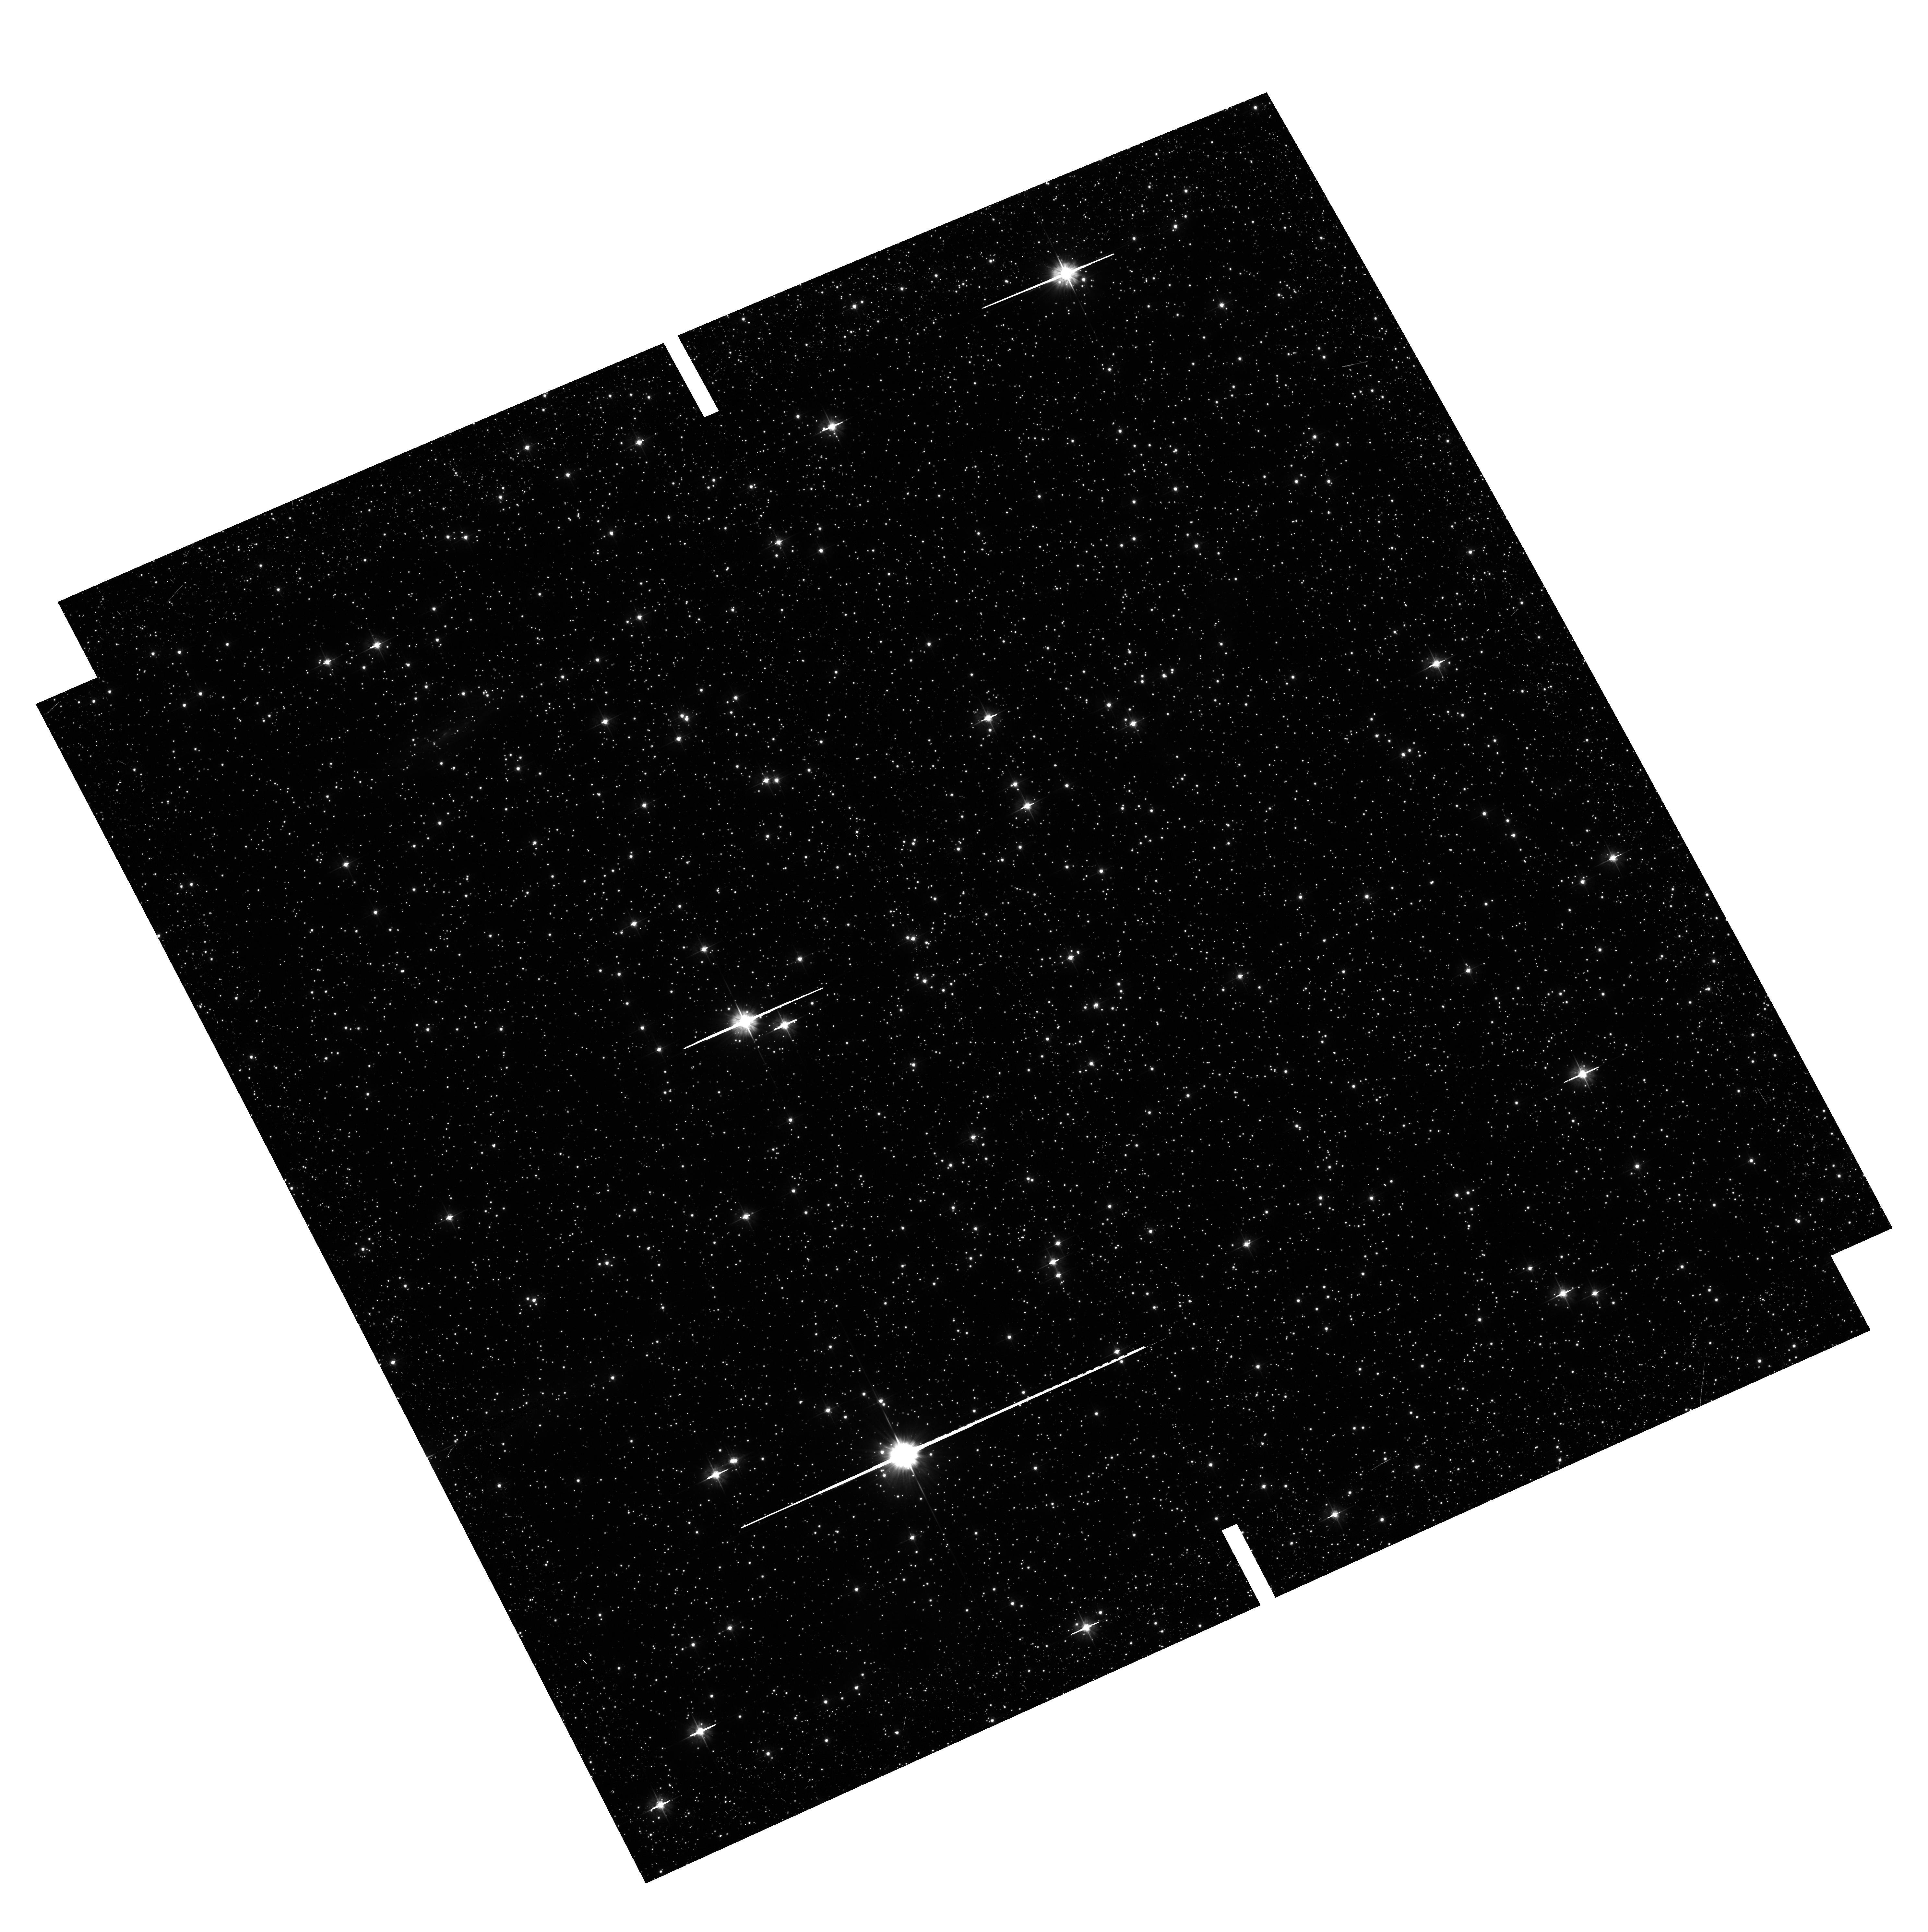
Target: NGC-6441-OFF. Instrument: ACS/WFC. Filter: F475W. Exposure: 26 min. Observation ID: hst_11739_06_acs_wfc_f475w_jb6r06

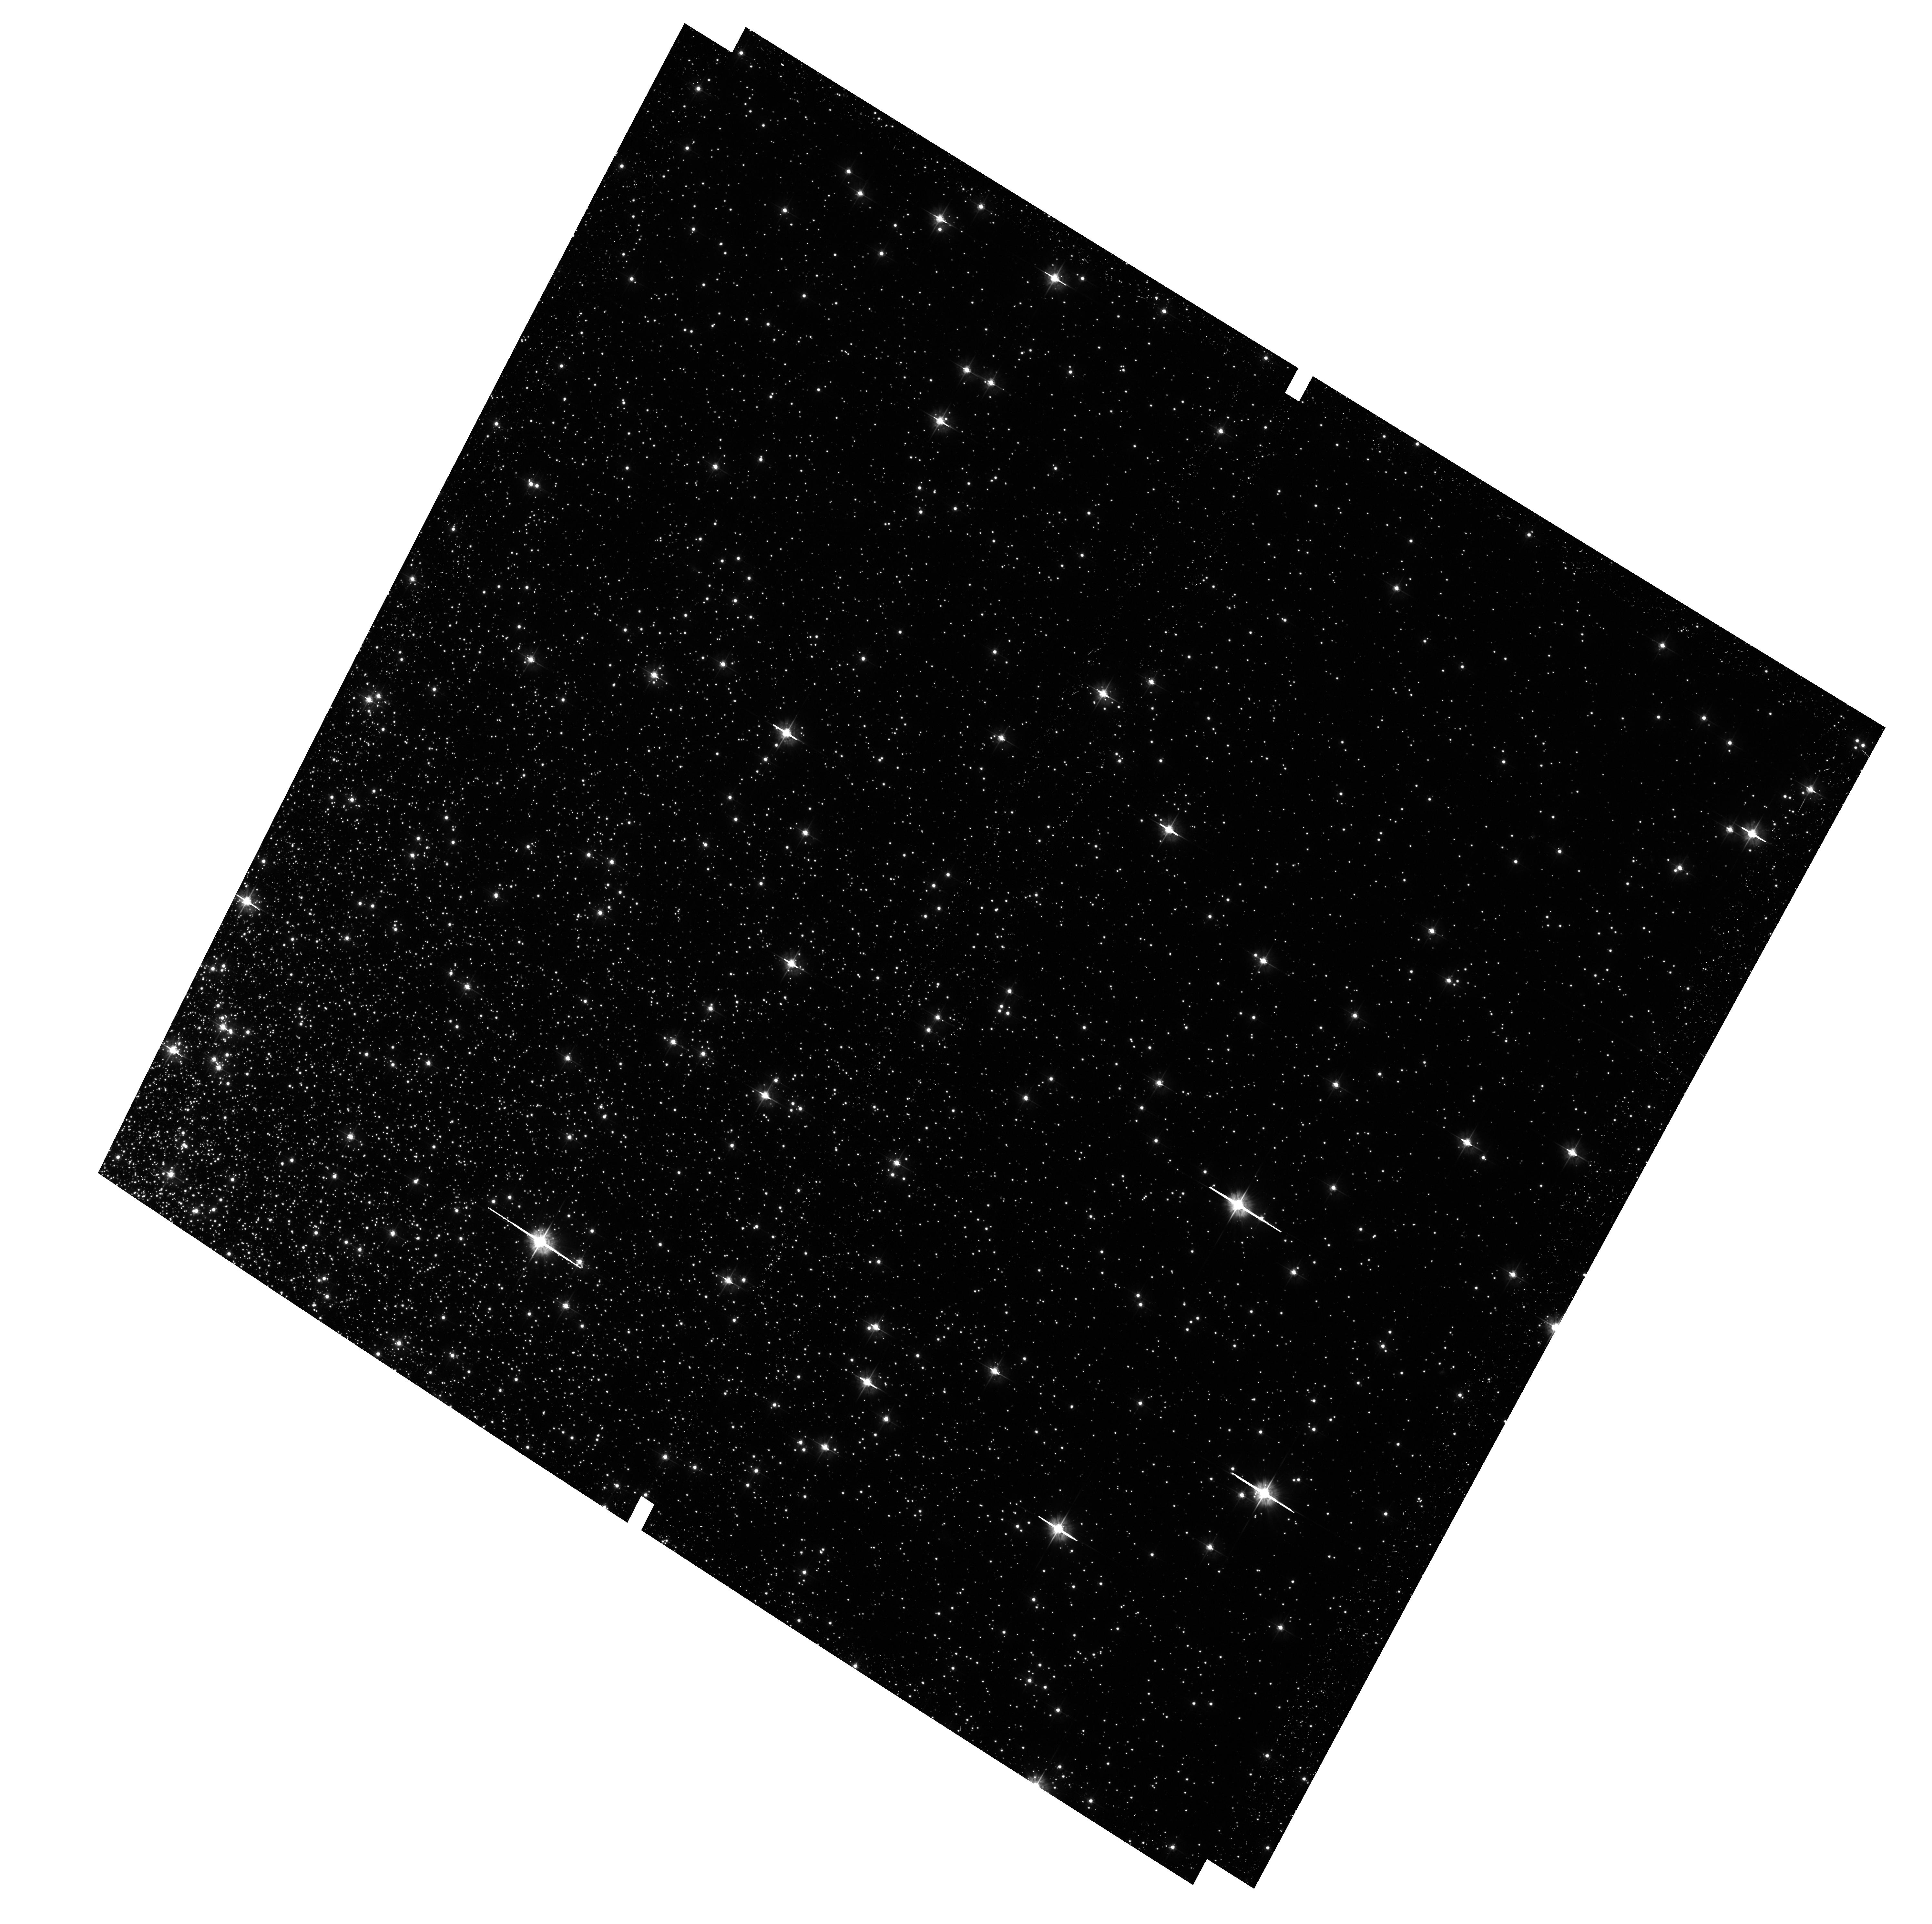
Target: NGC-6388-OFF. Instrument: ACS/WFC. Filter: F475W. Exposure: 26 min. Observation ID: hst_11739_02_acs_wfc_f475w_jb6r02

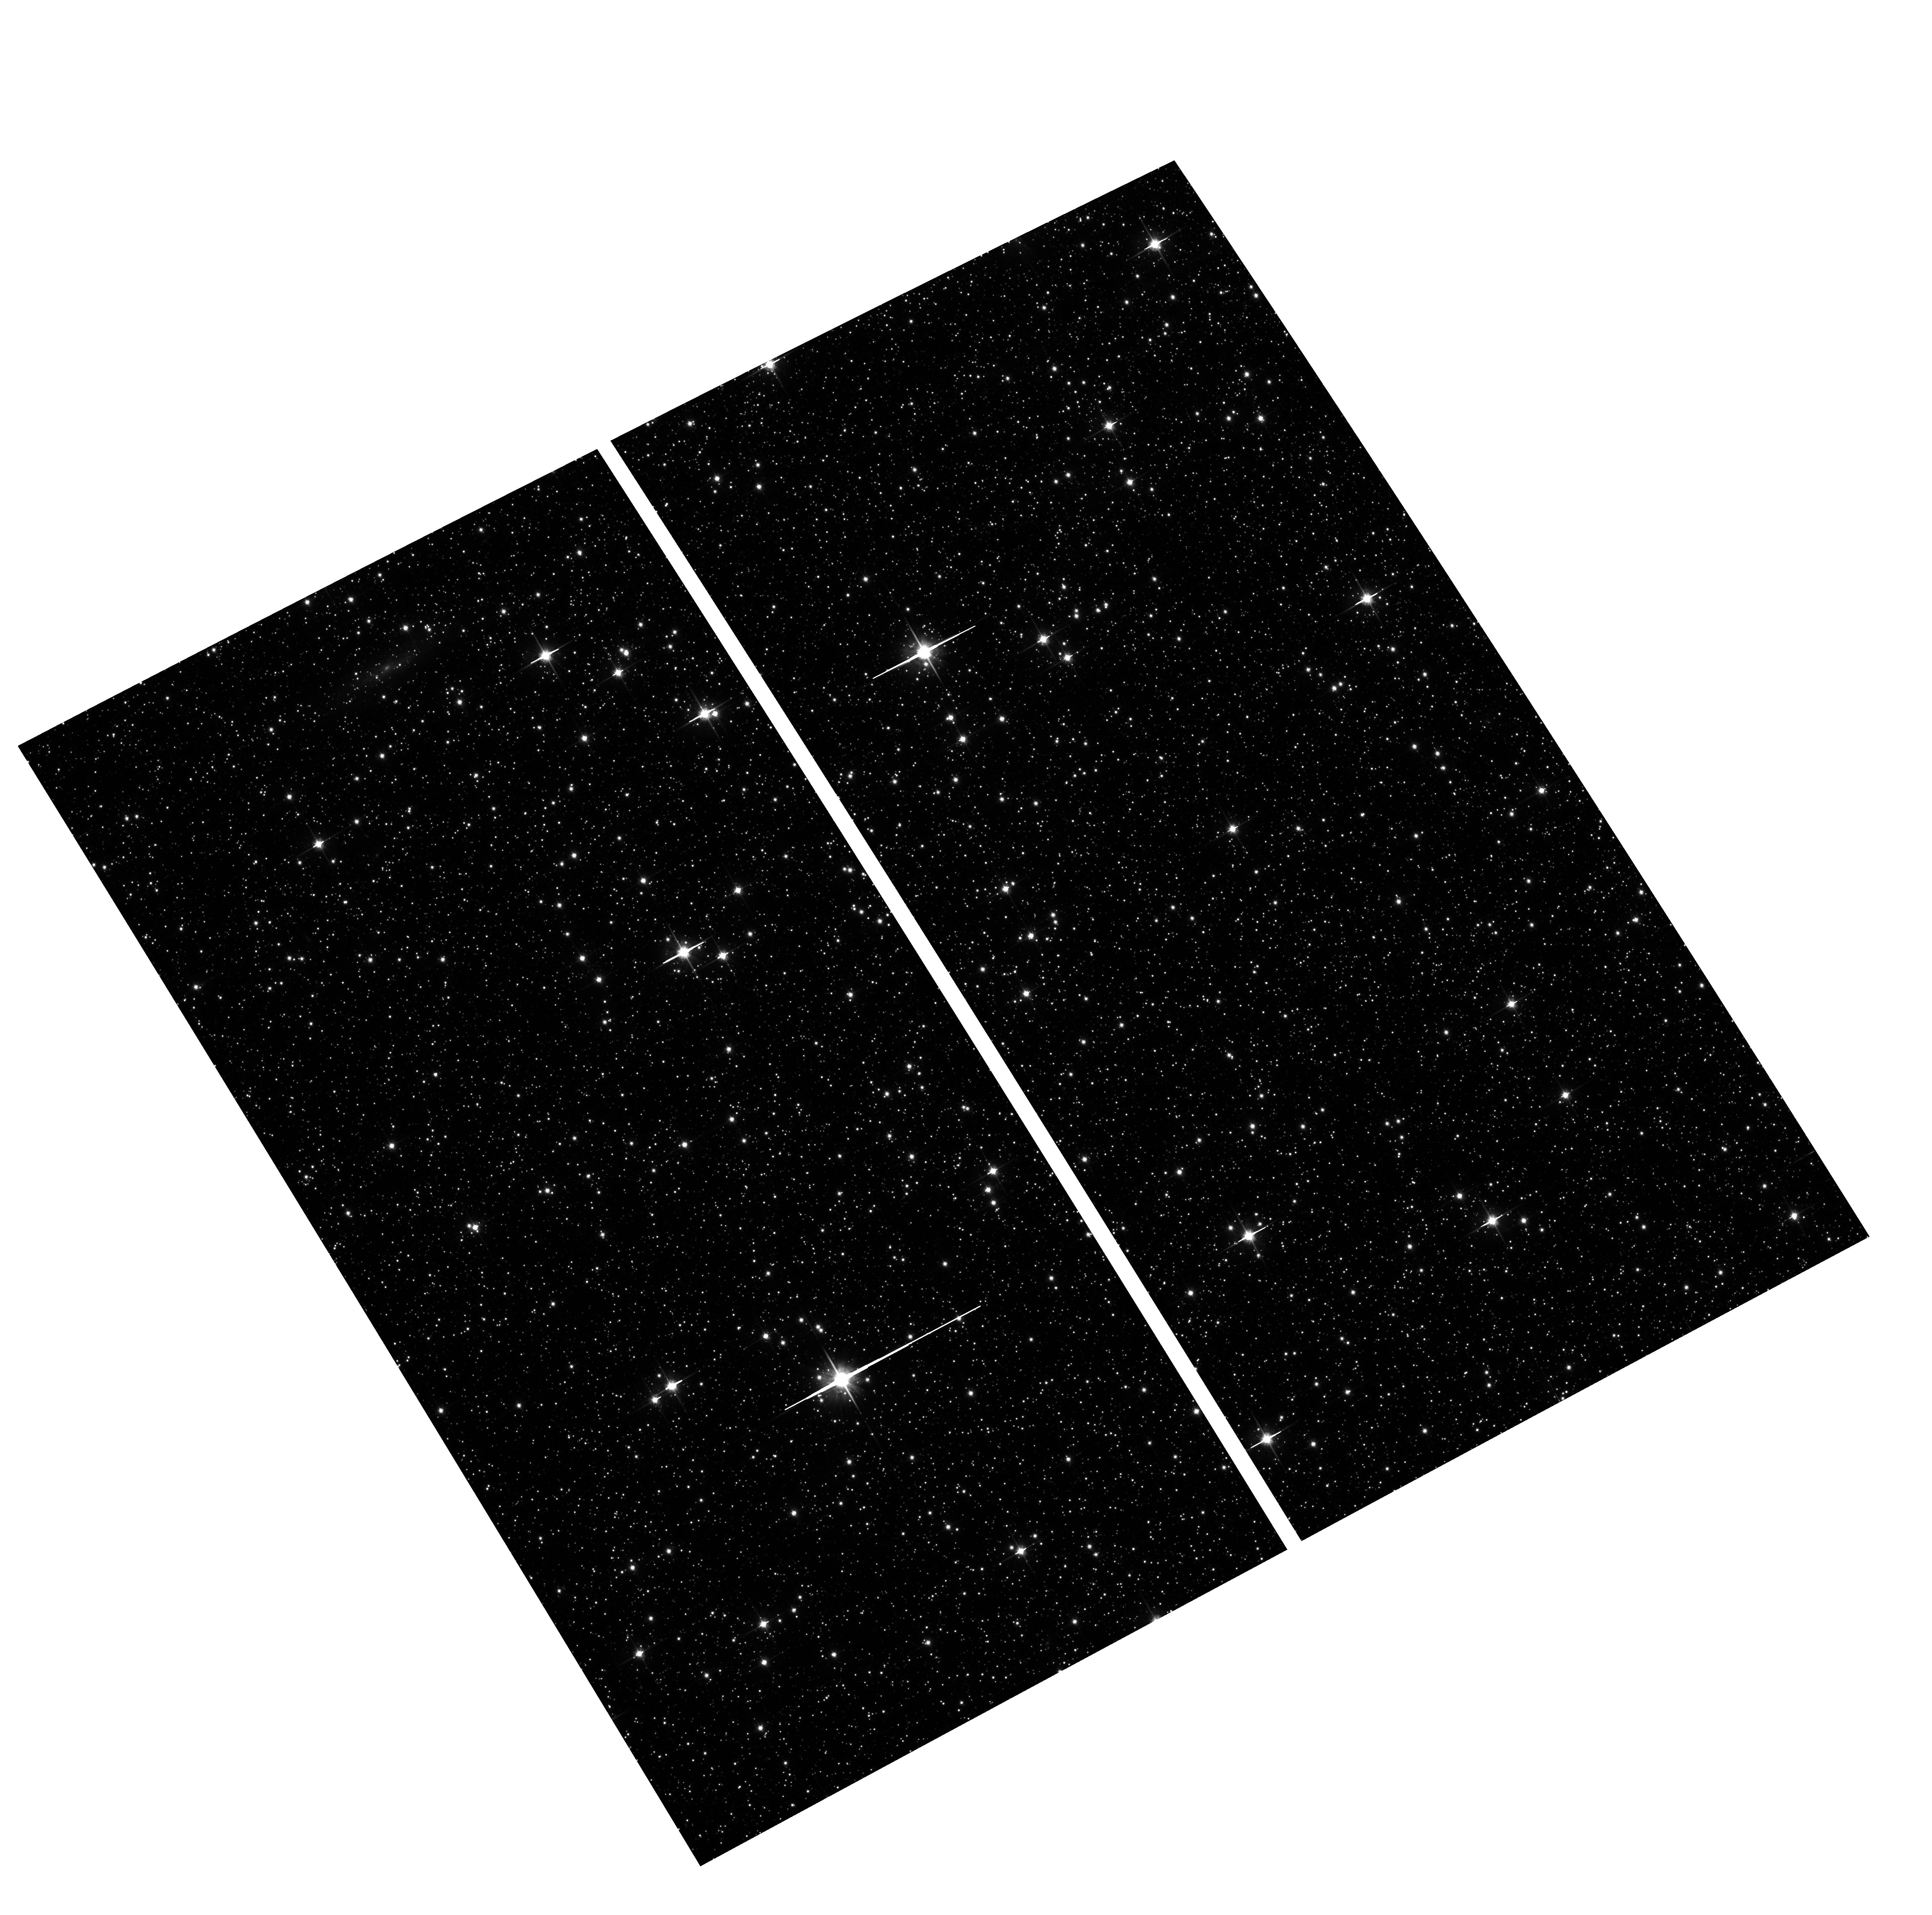
Target: NGC-6441-OFF. Instrument: ACS/WFC. Filter: F814W. Exposure: 5 min. Observation ID: hst_11739_04_acs_wfc_f814w_jb6r04

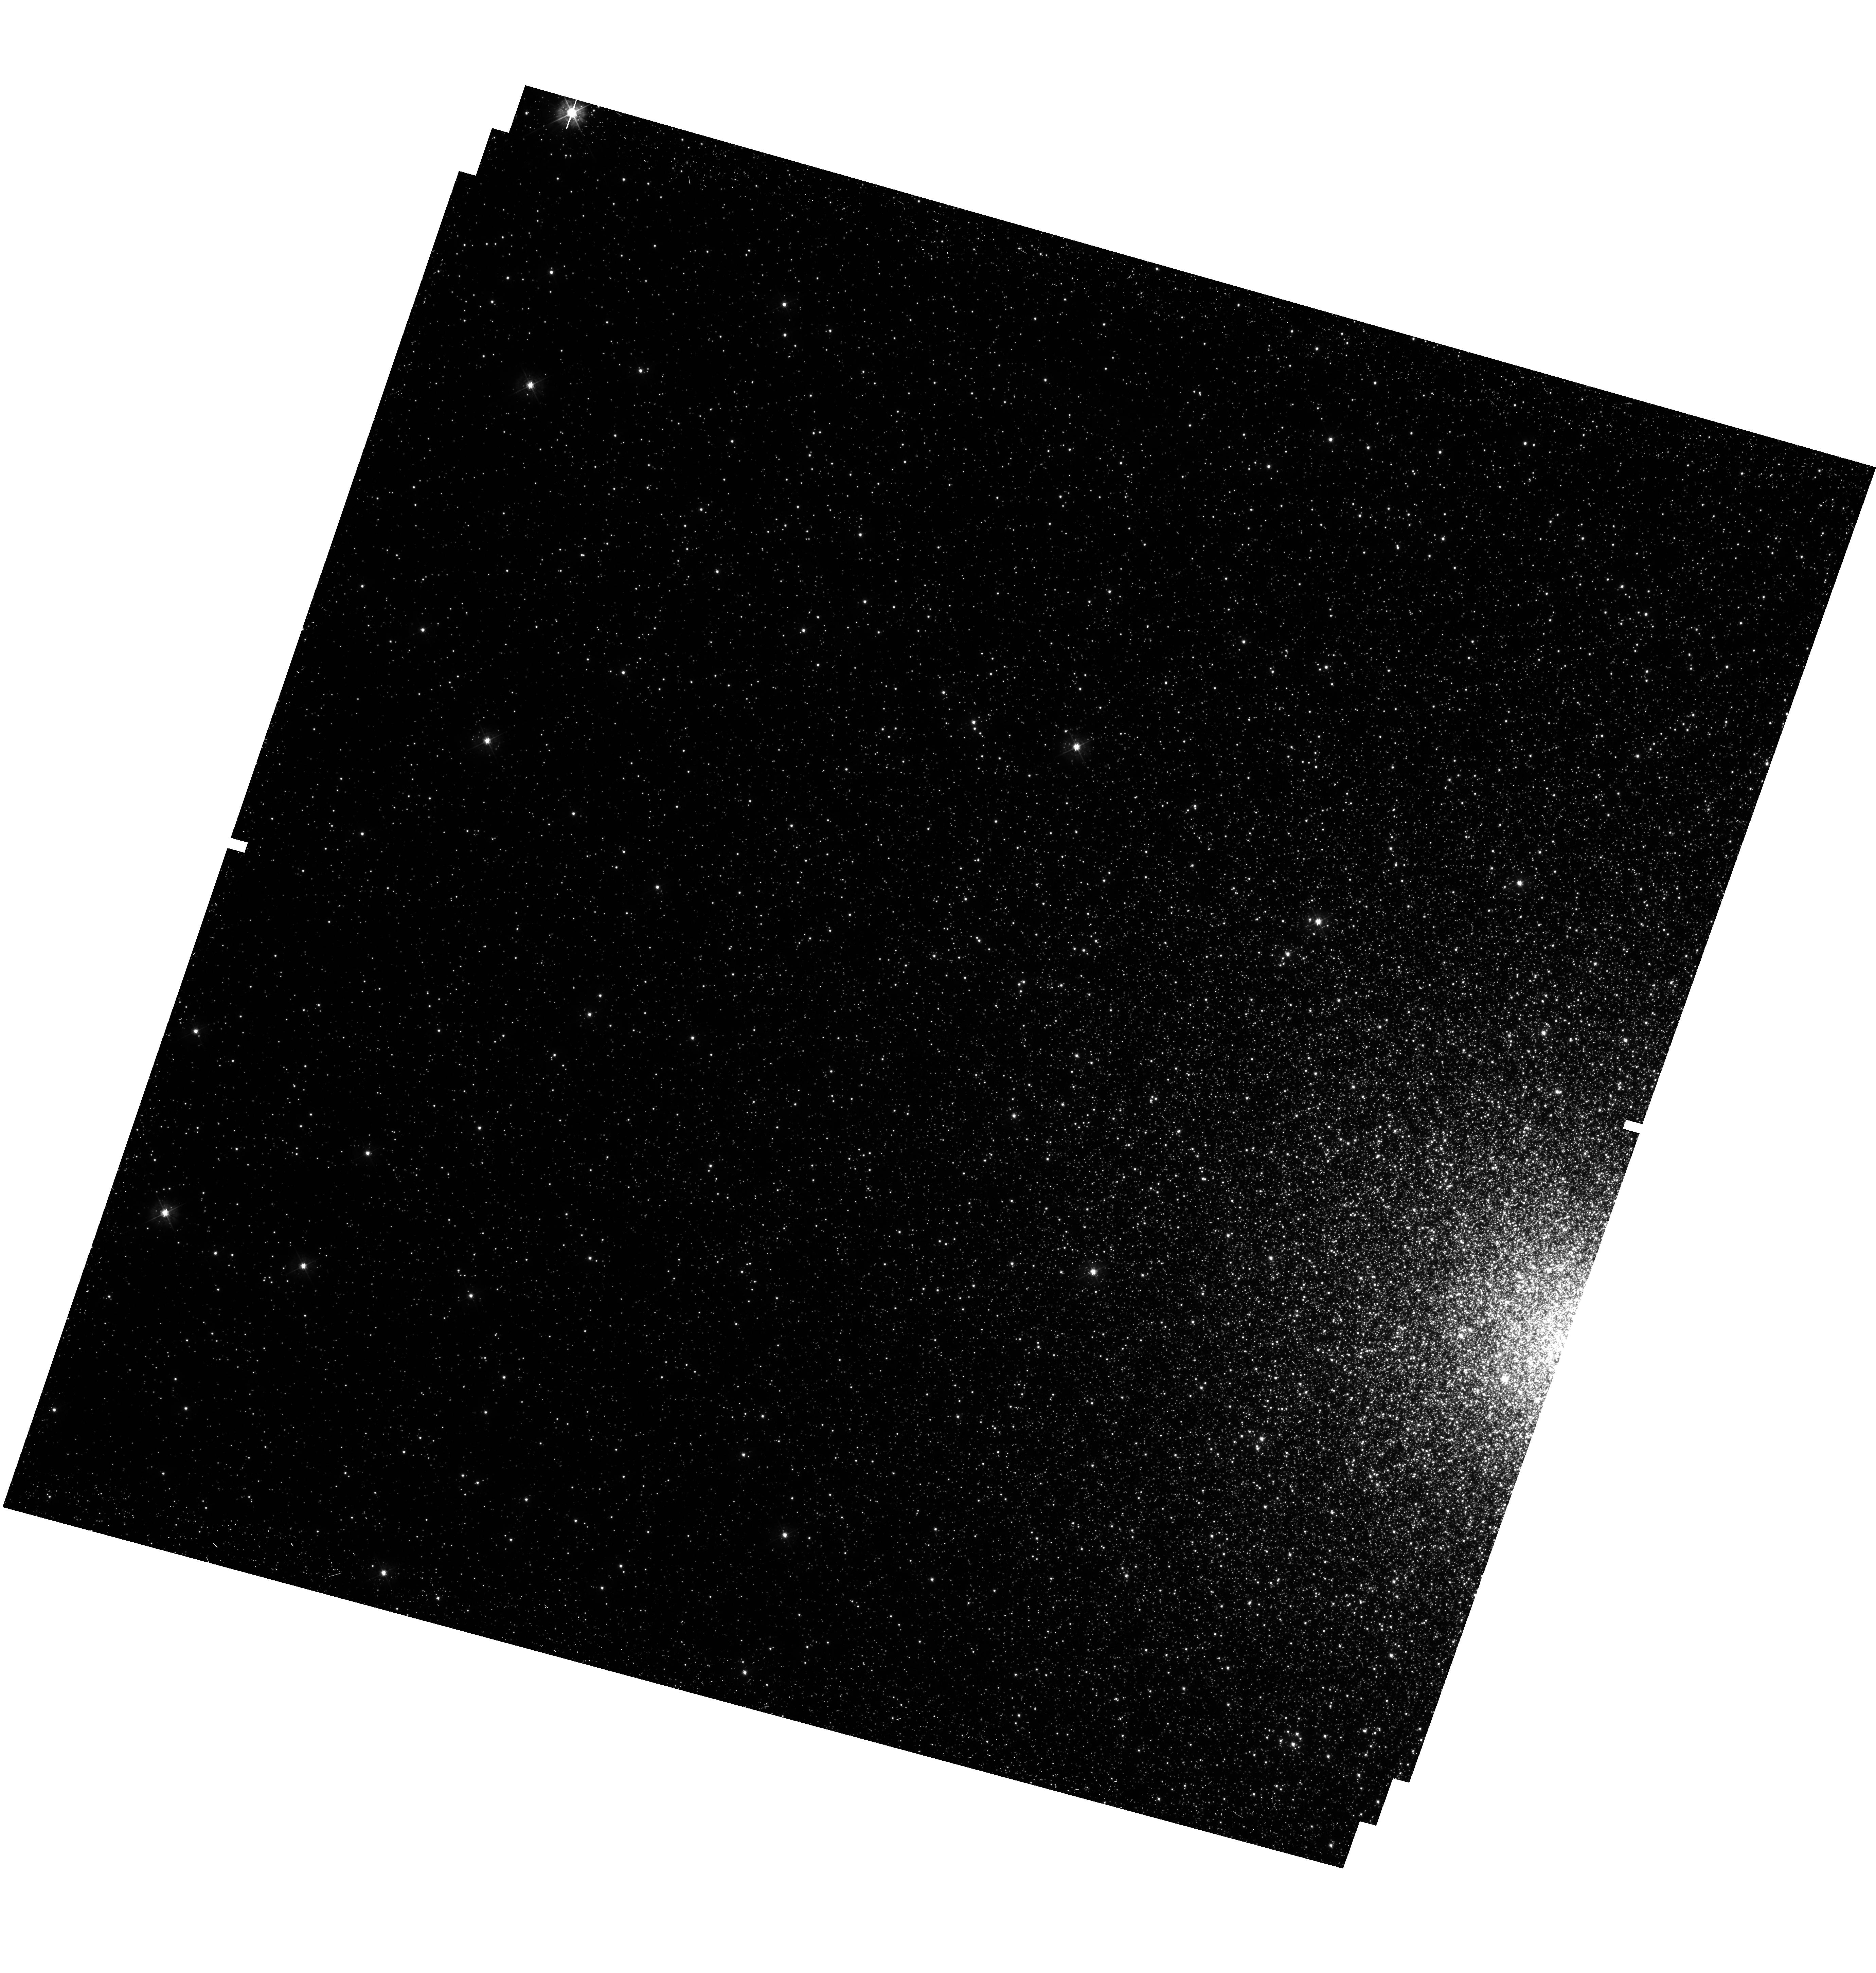
Target: NGC-6441-OFF. Instrument: WFC3/UVIS. Filter: F390W. Exposure: 44 min. Observation ID: hst_11739_07_wfc3_uvis_f390w_ib6r07

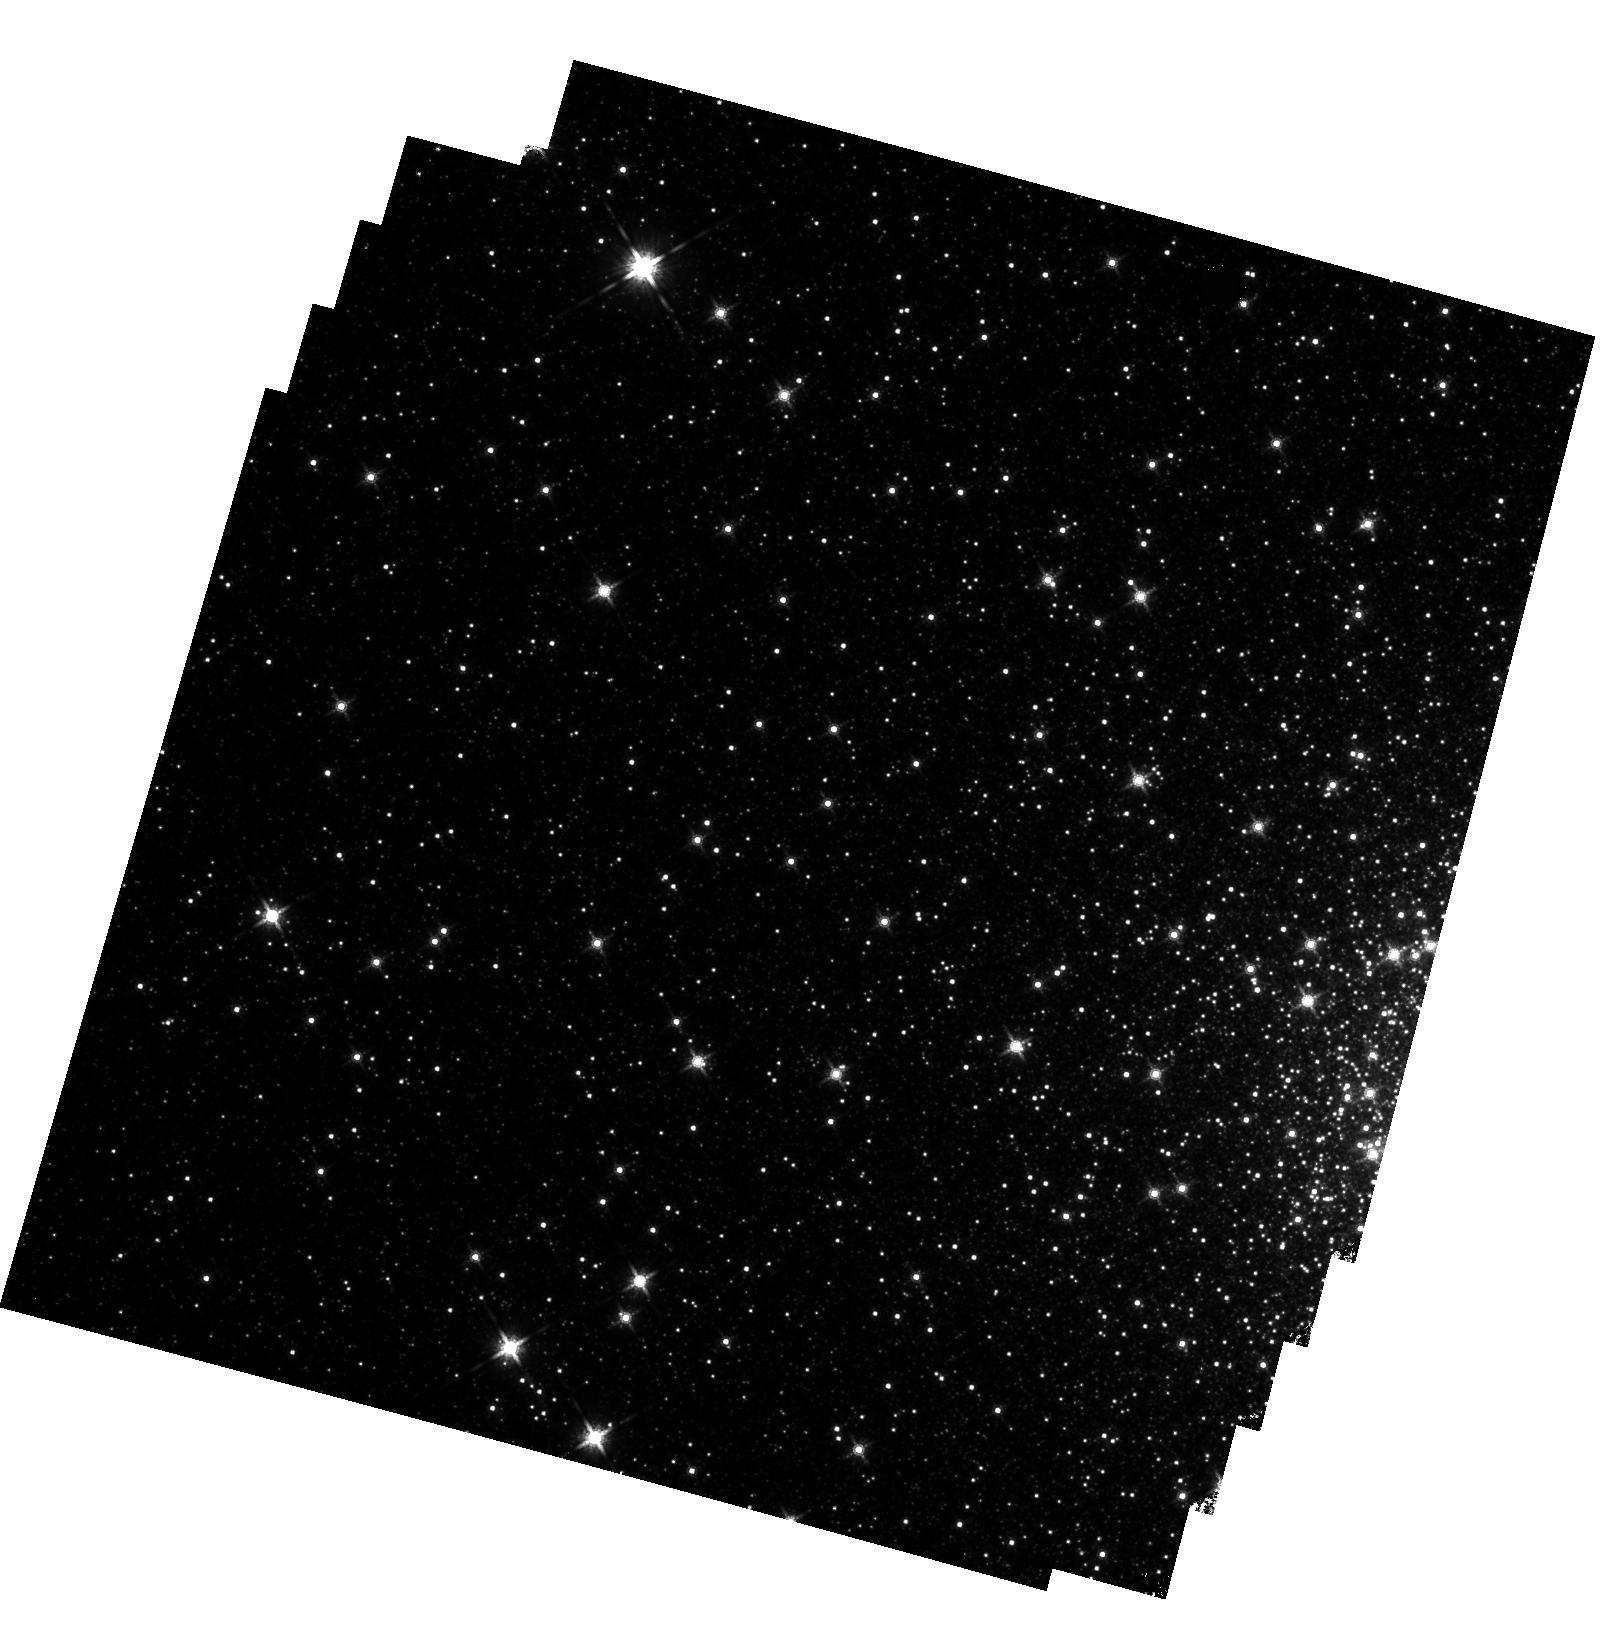
Target: NGC-6441-OFF. Instrument: WFC3/IR. Filter: F160W. Exposure: 37 min. Observation ID: hst_11739_08_wfc3_ir_f160w_ib6r08

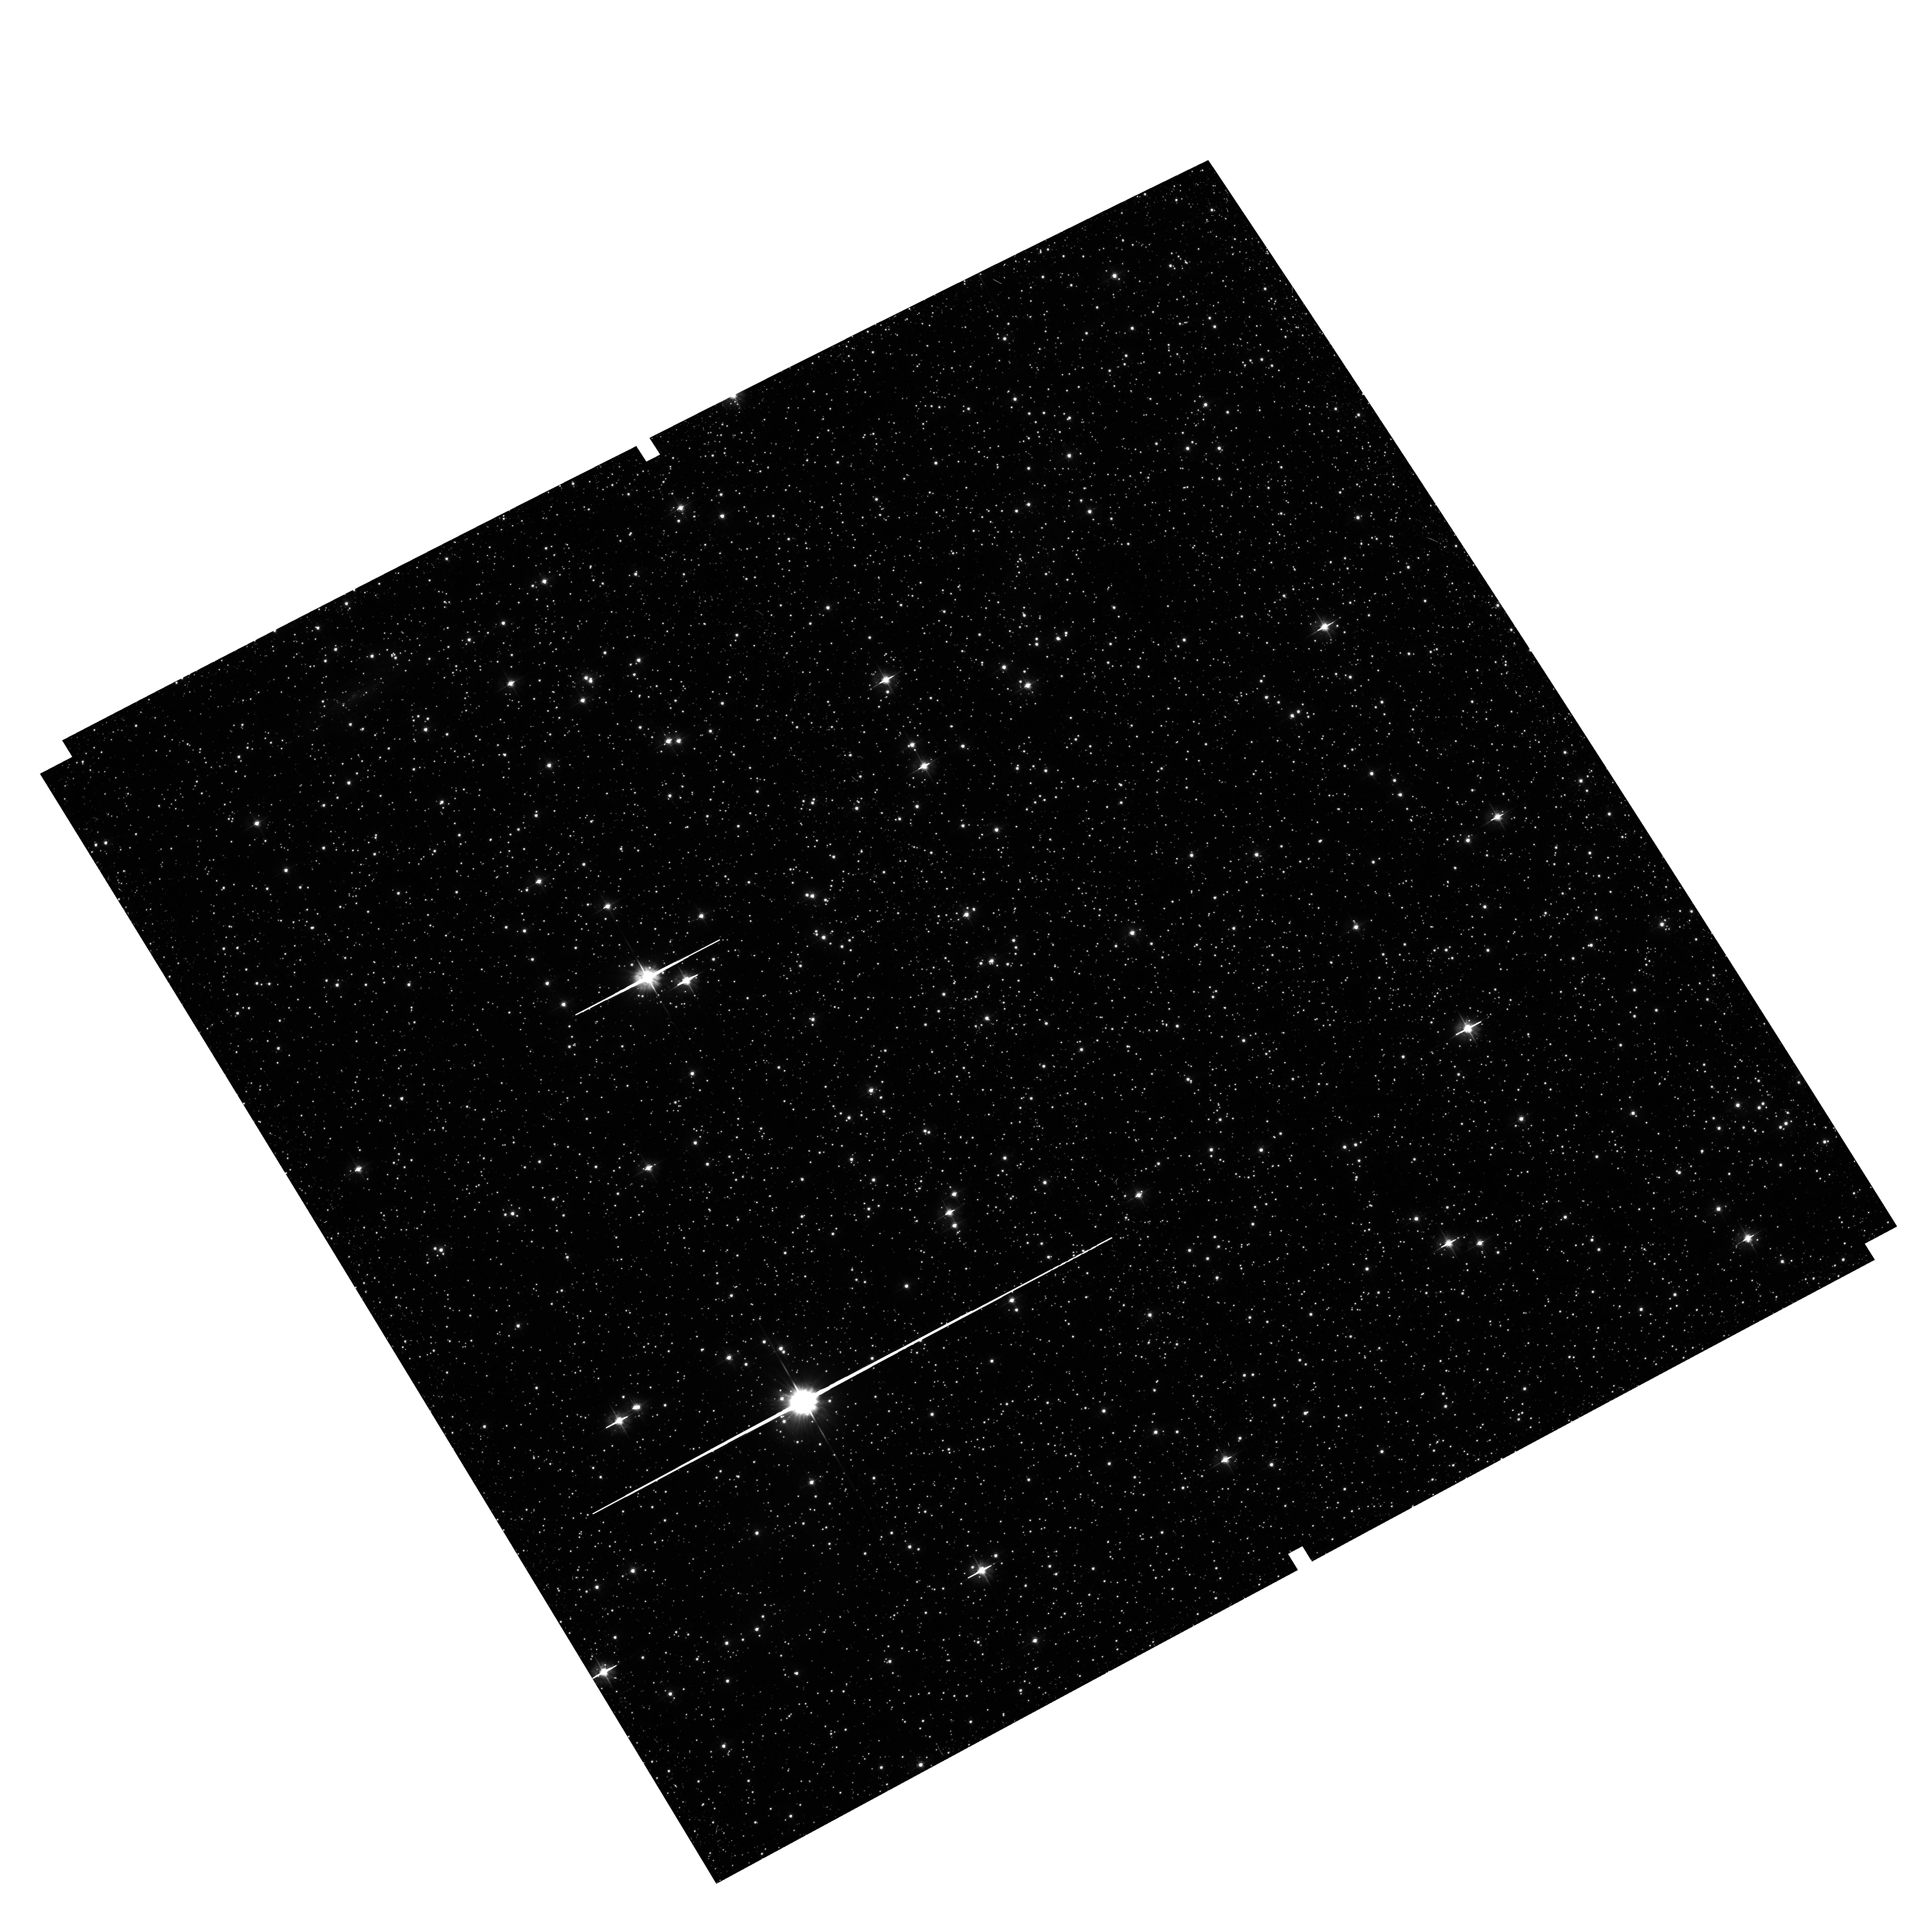
Target: NGC-6441-OFF. Instrument: ACS/WFC. Filter: F475W. Exposure: 26 min. Observation ID: hst_11739_05_acs_wfc_f475w_jb6r05

Multiple Stellar Generations in the Unique Globular Clusters NGC 6388 and NGC 6441 (PI: Piotto, Giampaolo)

Over the last few years HST observations have resulted in one of the most exciting and unexpected developments in stellar population studies: the discovery of multiple generations of stars in several globular clusters. The finding of multiple main sequences in the massive clusters NGC 2808 and Omega Centauri, and multiple subgiant branches in NGC 1851, M54, and NGC 6388 has challenged the long-held paradigm that globular clusters are simple stellar populations. Even more surprising, given the spectroscopic and photometric constraints, the only viable explanation for the main sequence splitting appears to be Helium enrichment, up to an astonishingly high Y=0.4. The conditions under which certain globulars experience the formation of multiple stellar generations remain mysterious, and even more so the helium-enrichment phenomenon. Such an enrichment has important implications for chemical-enrichment, star-formation, and stellar-evolution scenarios, in star clusters and likely elsewhere. To properly constrain the multiple main sequence phenomenon, it is important to determine its extent among GCs: is it limited to Omega Cen and NGC2808, or is it more common? We propose deep WFC3 optical/IR imaging of NGC 6388 and 6441, the two globular clusters that are most likely to host multiple, helium-enriched populations. Our simulations of WFC3 performance suggest that we will be able to detect even the main sequence splittings caused by small He differences (Delta Y <0.03).